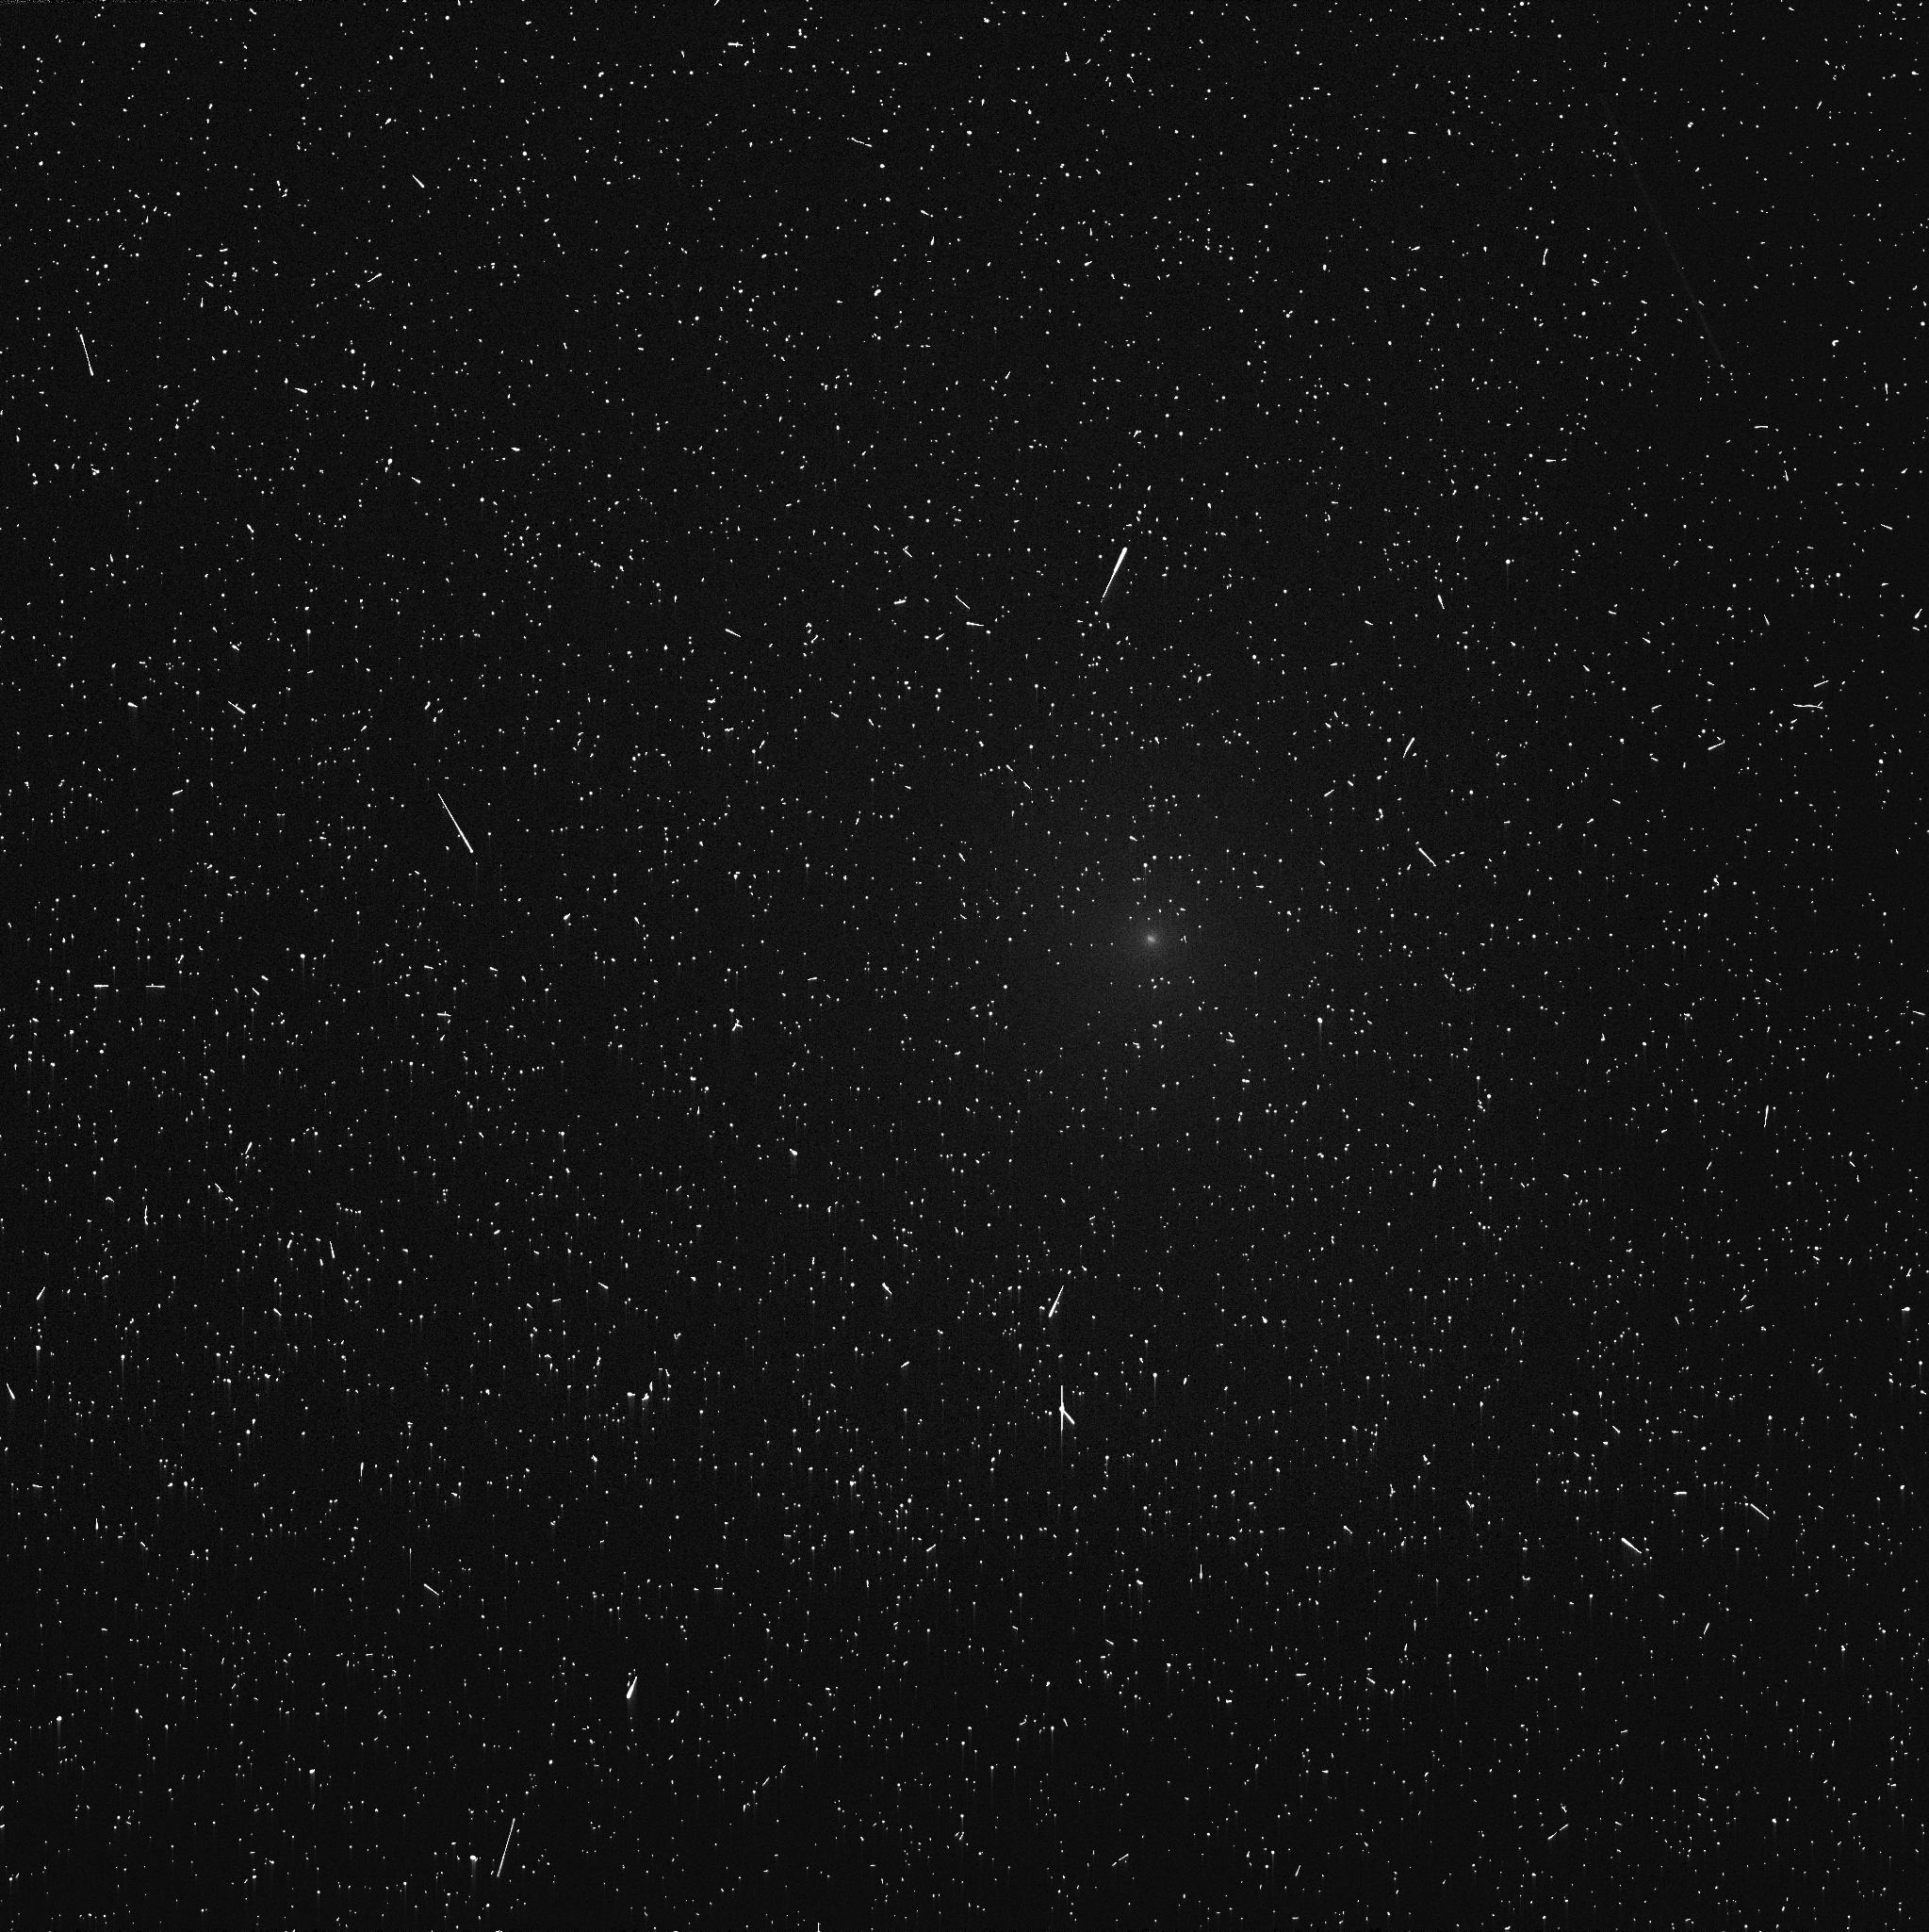
Target: C2013A1. Instrument: WFC3/UVIS. Filter: FQ387N. Exposure: 8 min. Observation ID: icpg15gaq

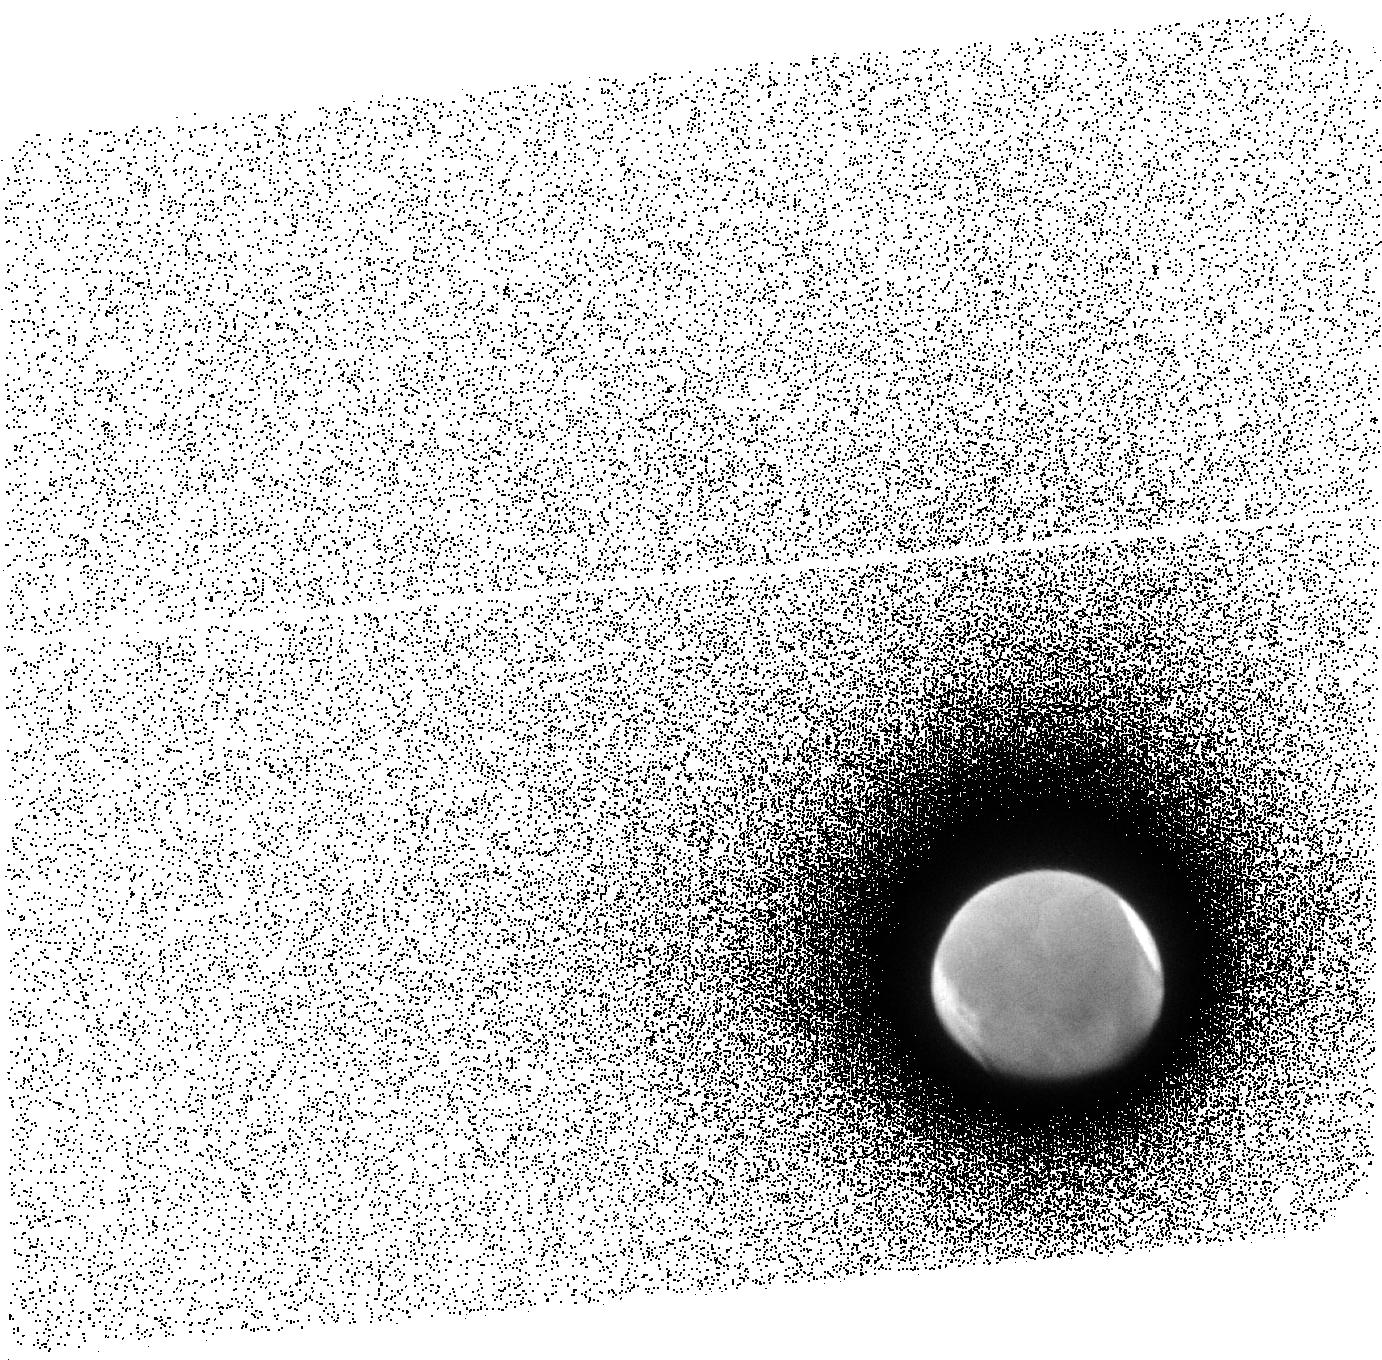
Target: MARS-ACS-SBC. Instrument: ACS/SBC. Filter: F140LP. Exposure: 13 min. Observation ID: jcpg16010

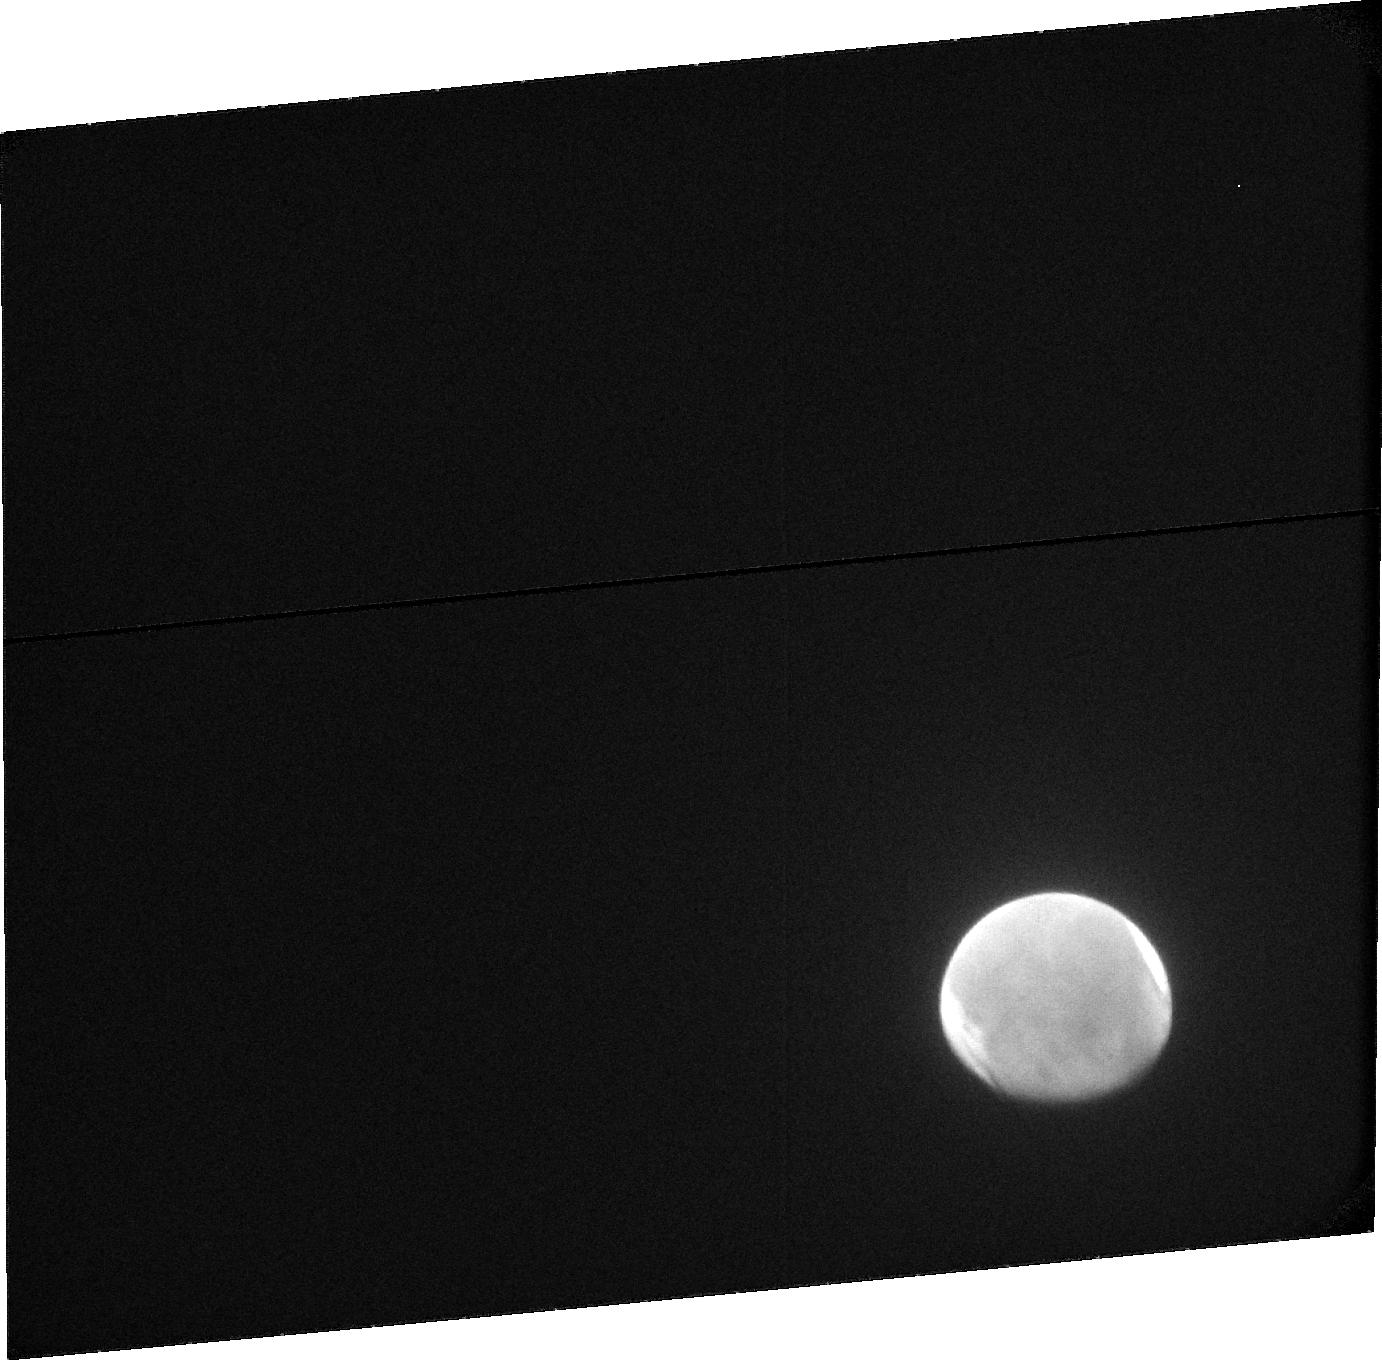
Target: MARS-ACS-SBC. Instrument: ACS/SBC. Filter: F115LP. Exposure: 18 min. Observation ID: jcpg16020

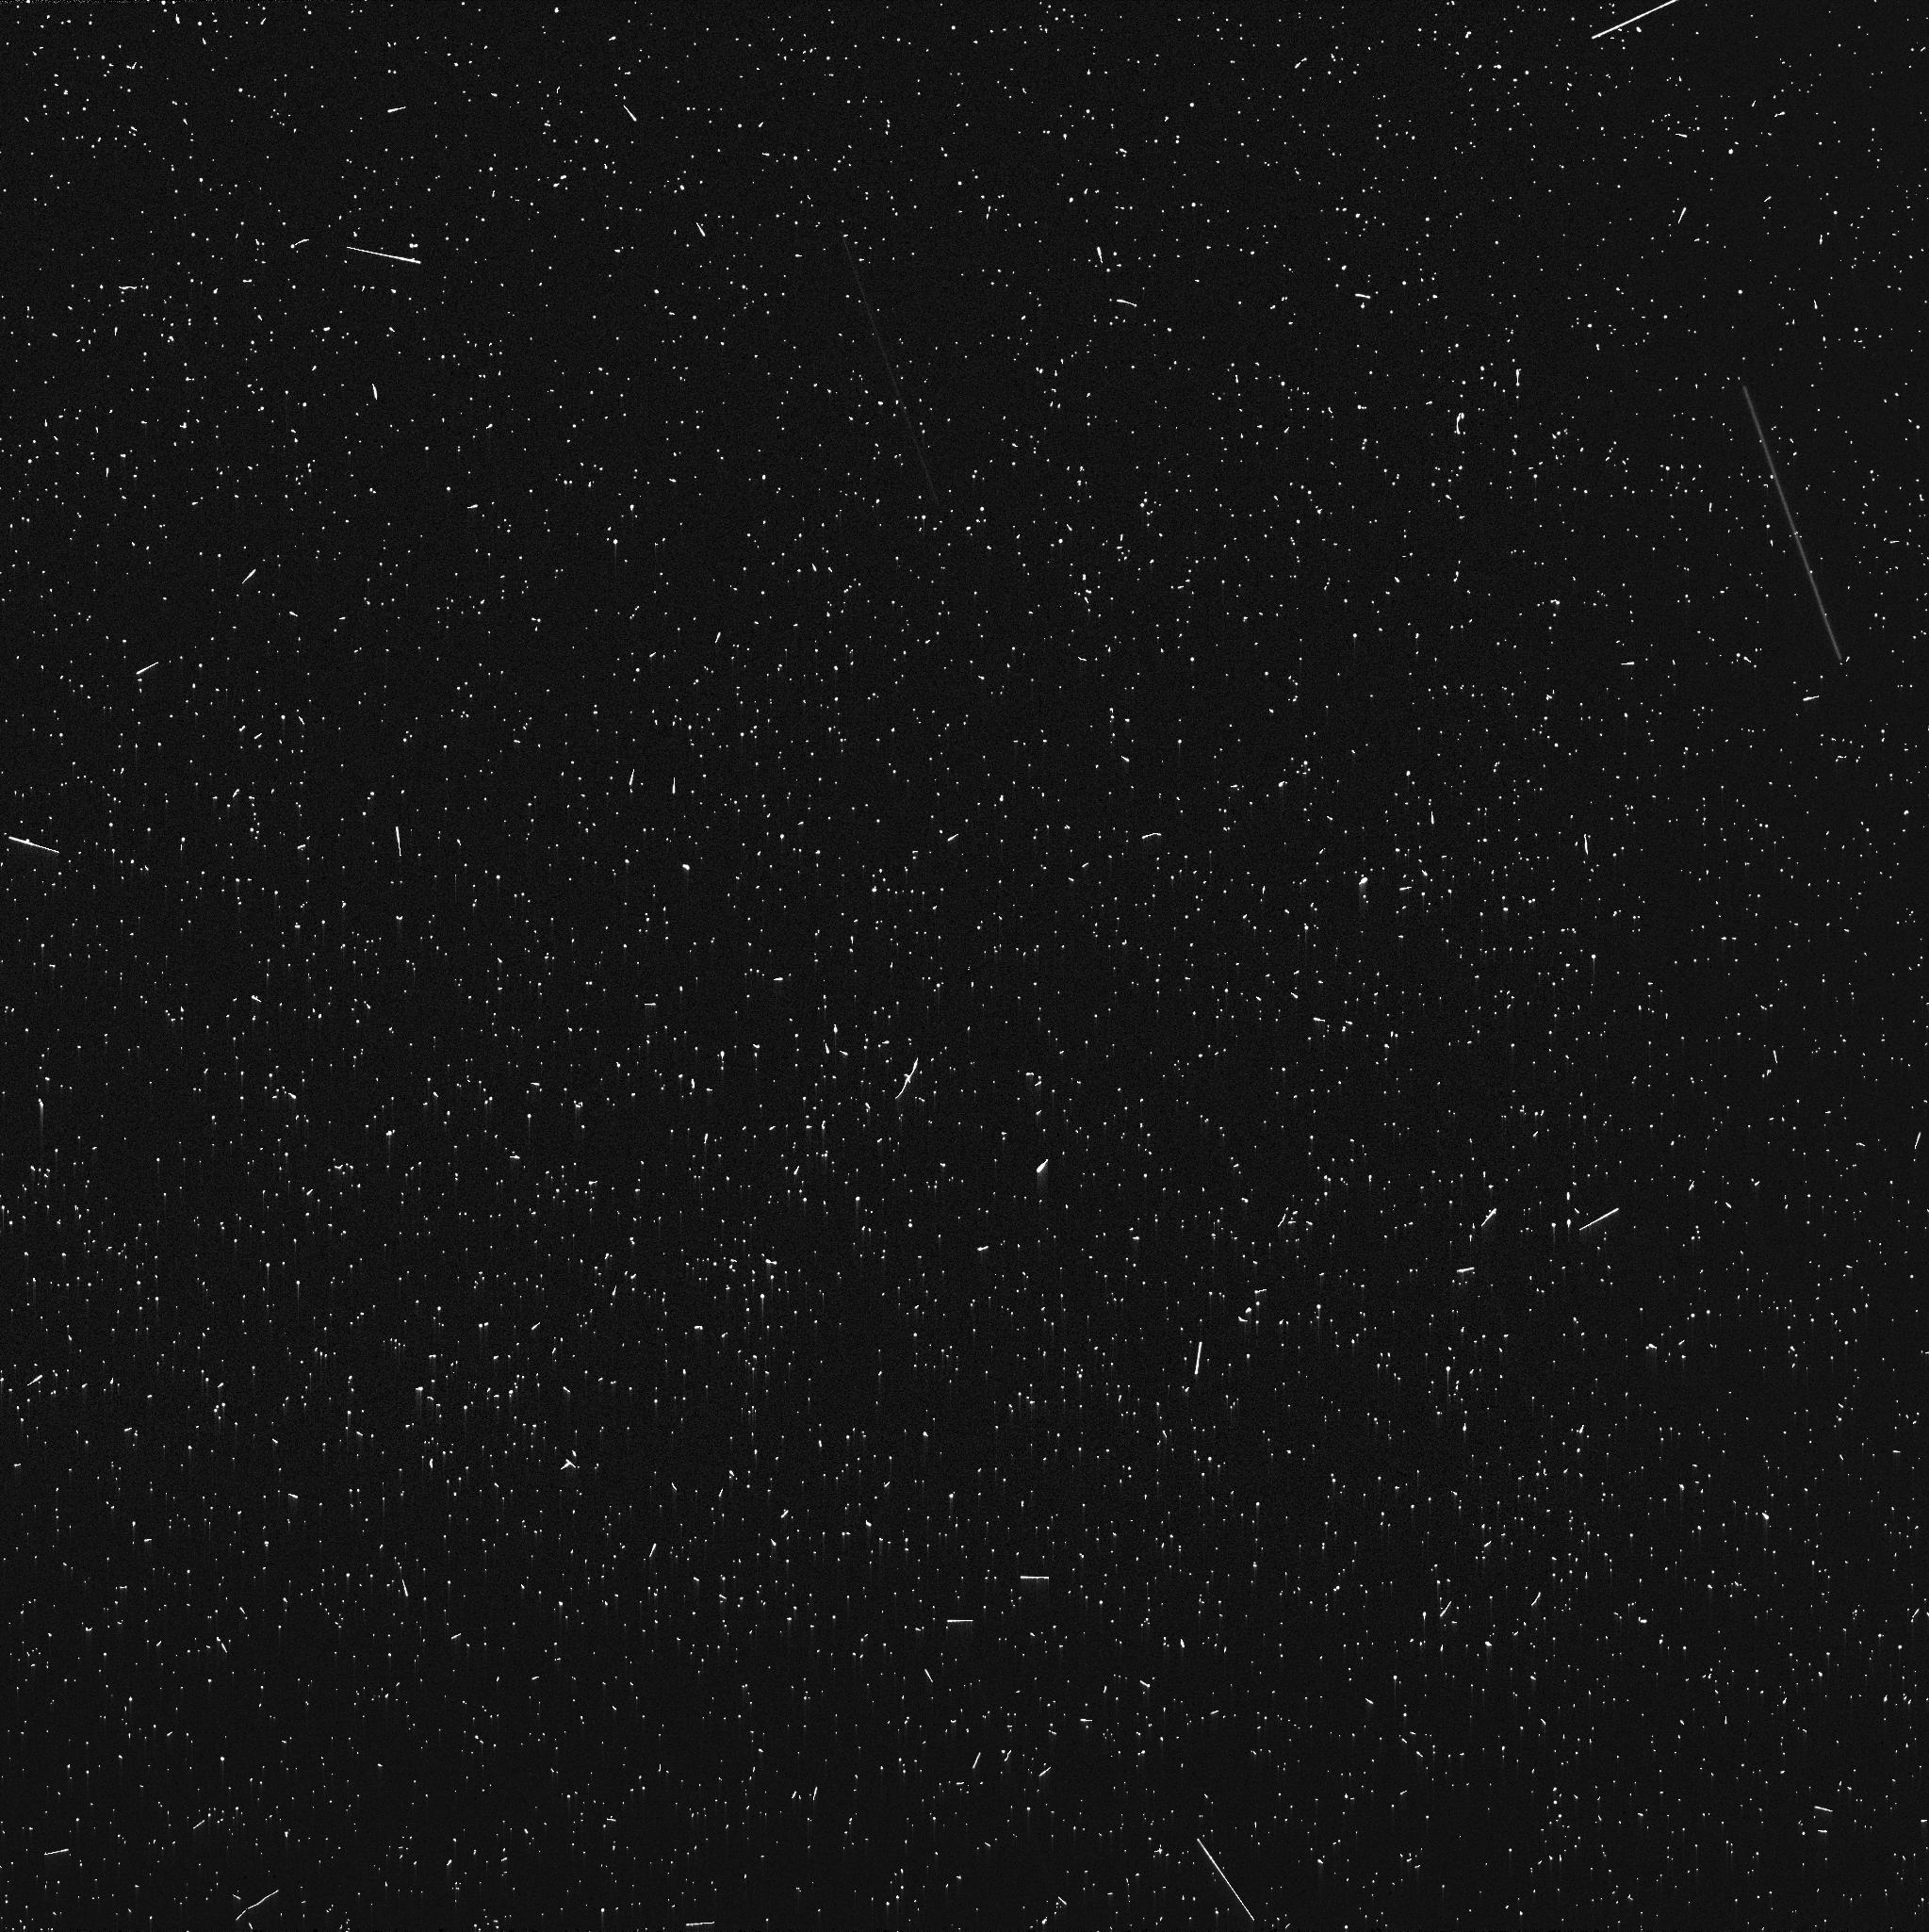
Target: C2013A1. Instrument: WFC3/UVIS. Filter: FQ387N. Exposure: 9 min. Observation ID: icpg19muq

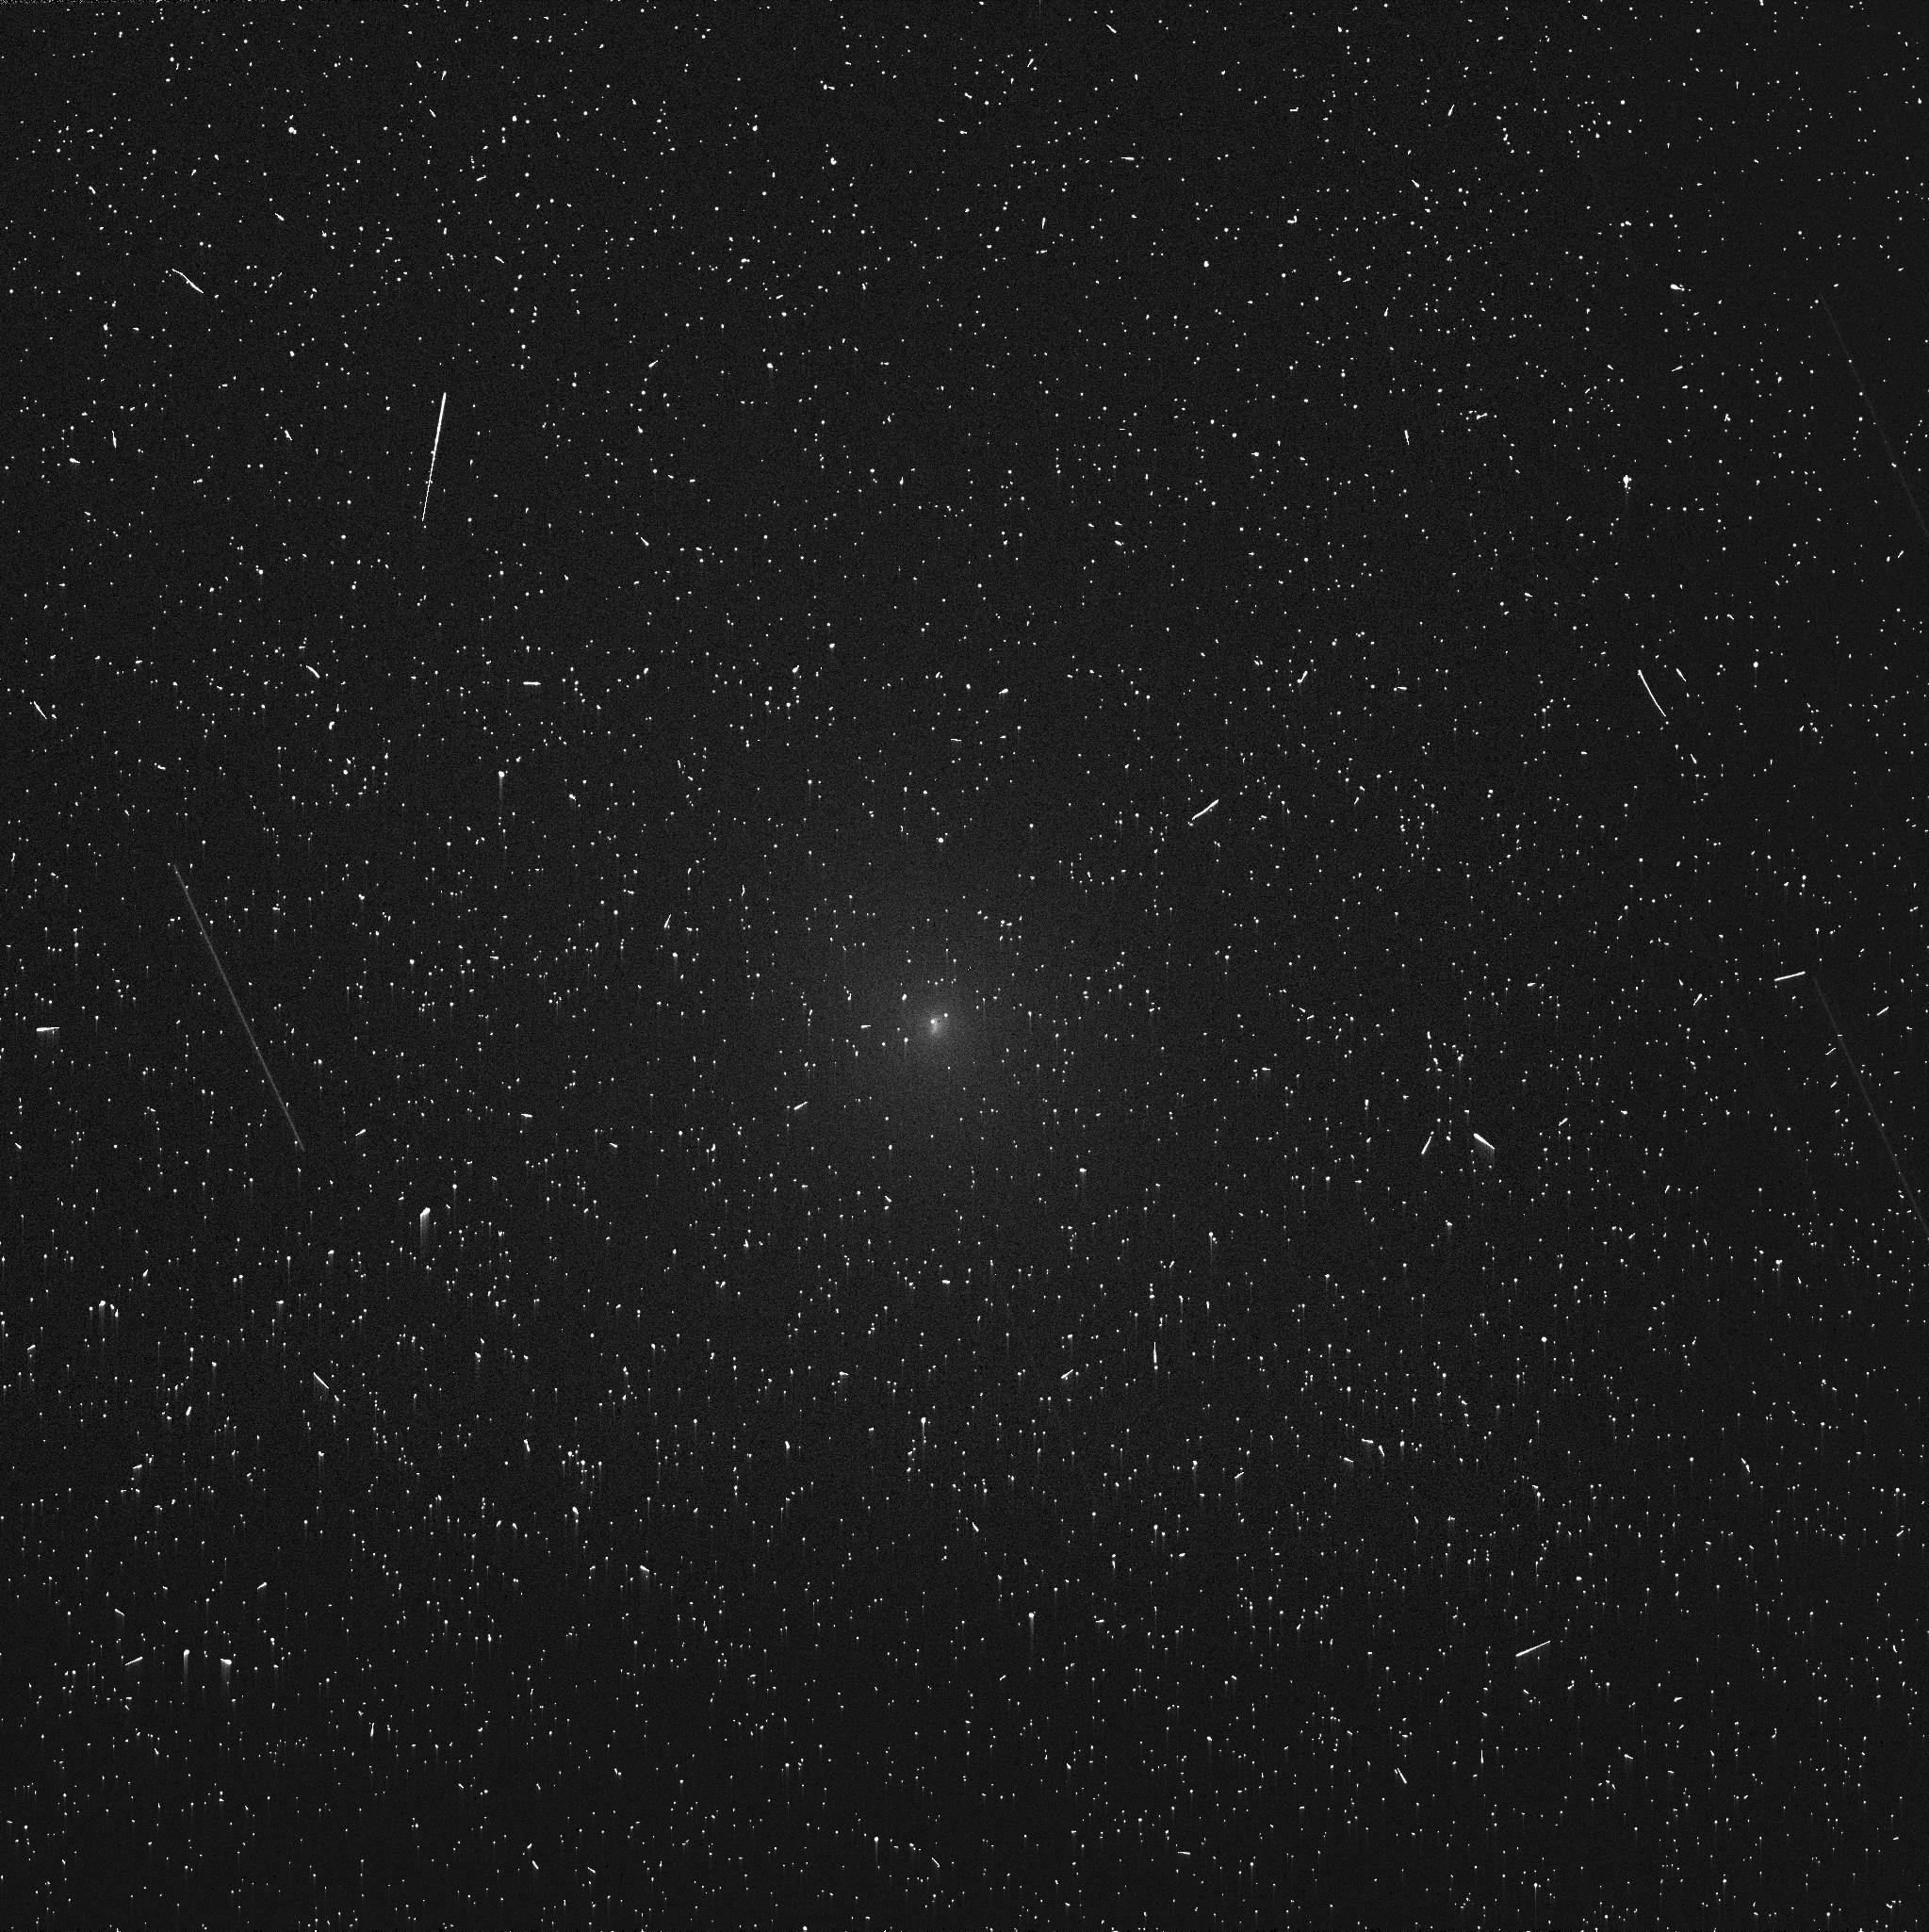
Target: C2013A1. Instrument: WFC3/UVIS. Filter: FQ387N. Exposure: 9 min. Observation ID: icpg17lmq

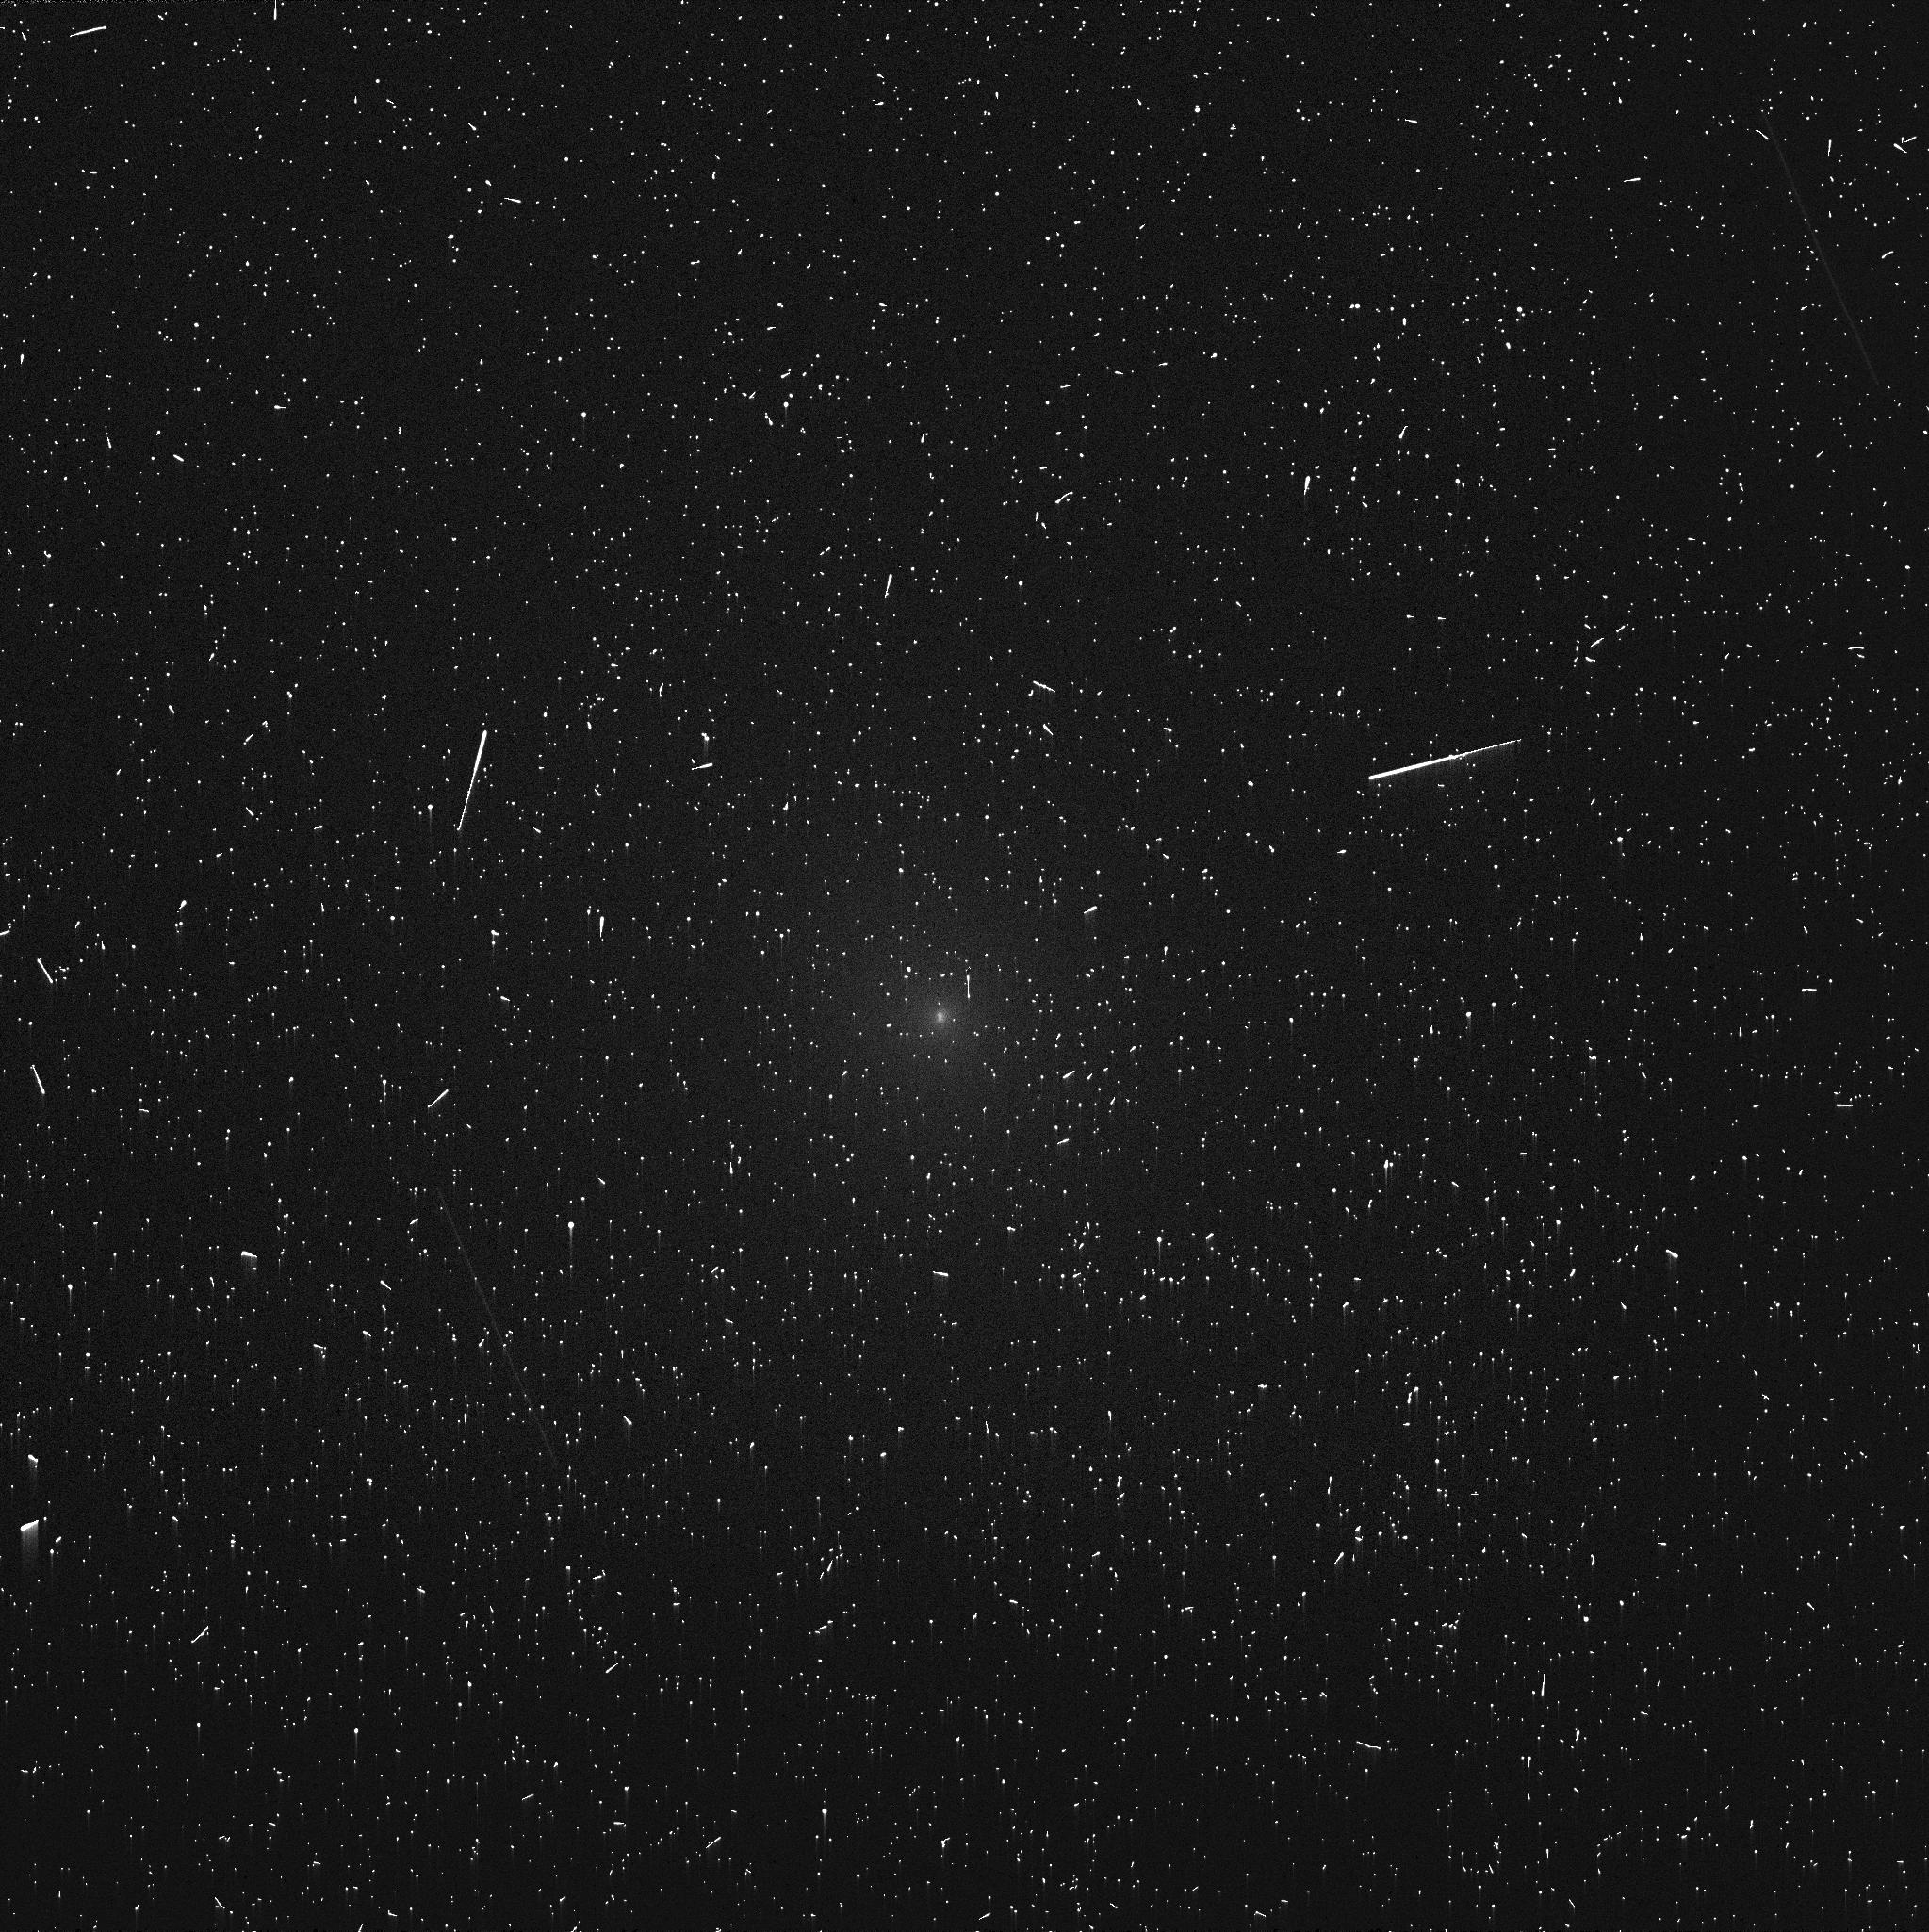
Target: C2013A1. Instrument: WFC3/UVIS. Filter: FQ387N. Exposure: 8 min. Observation ID: icpg12d7q

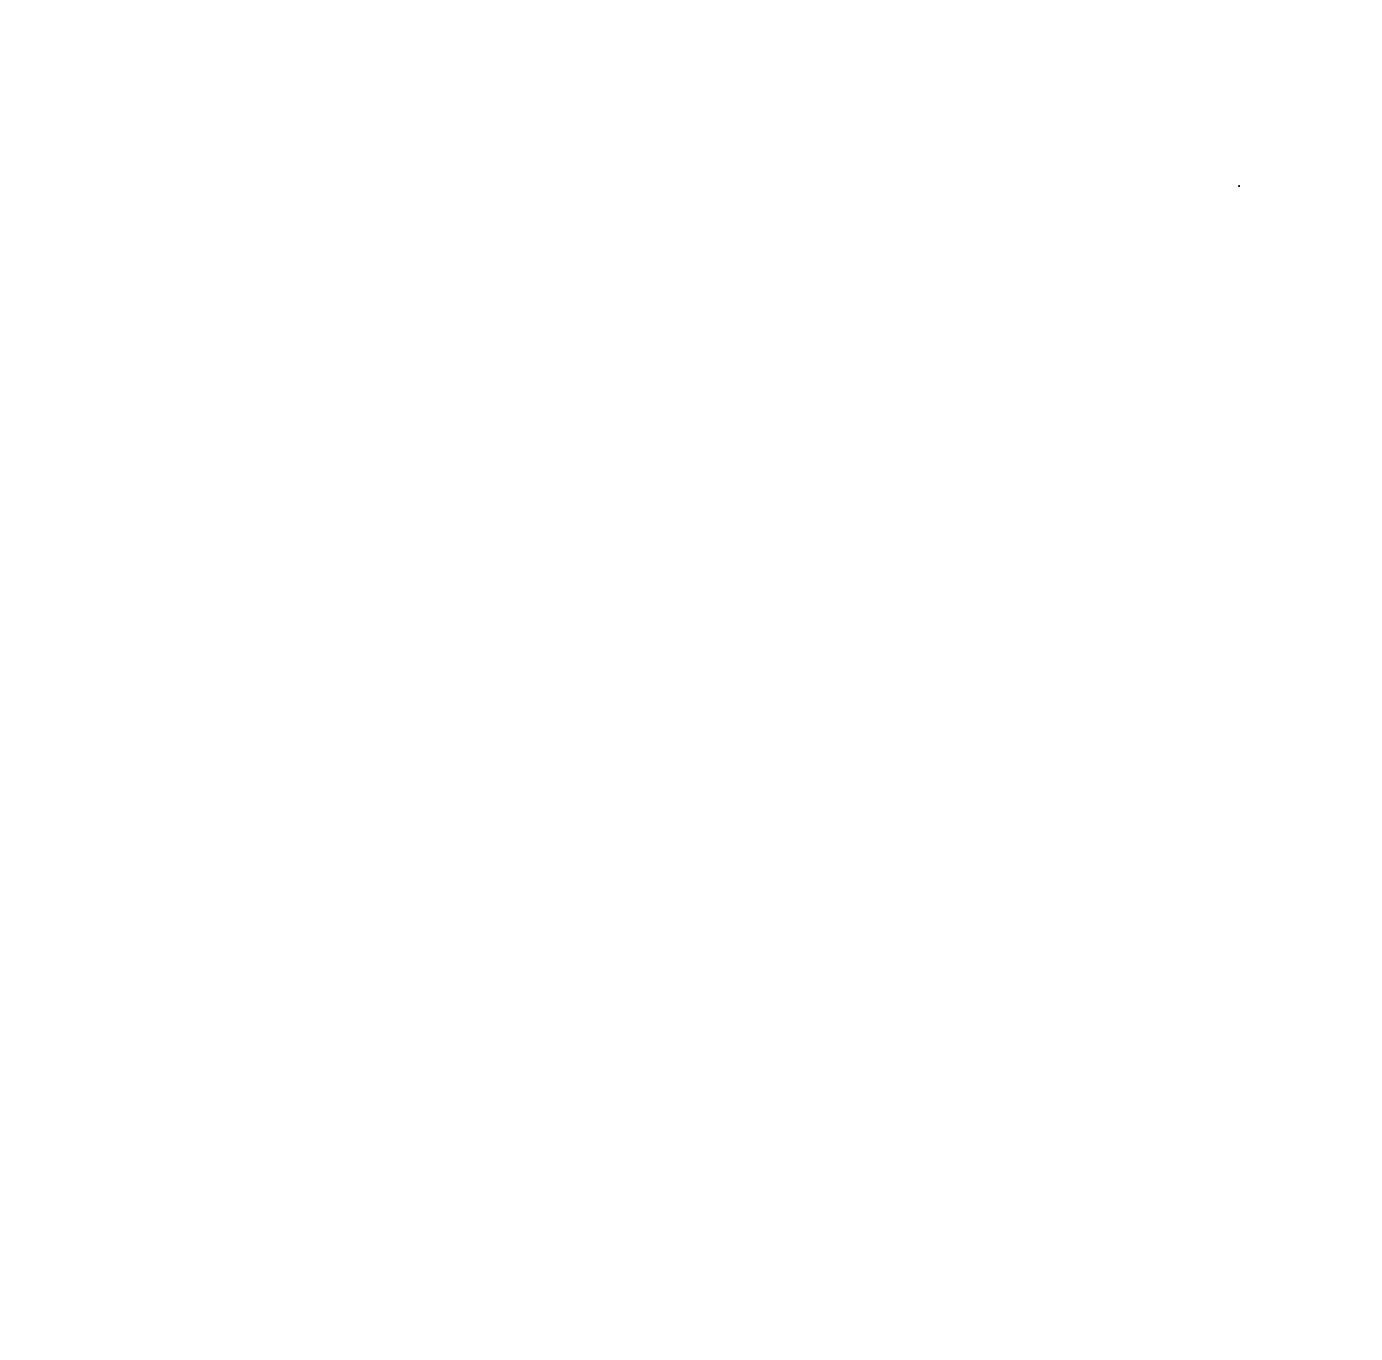
Target: MARS-ACS-SBC. Instrument: ACS/SBC. Filter: F115LP. Exposure: 18 min. Observation ID: jcpg18020

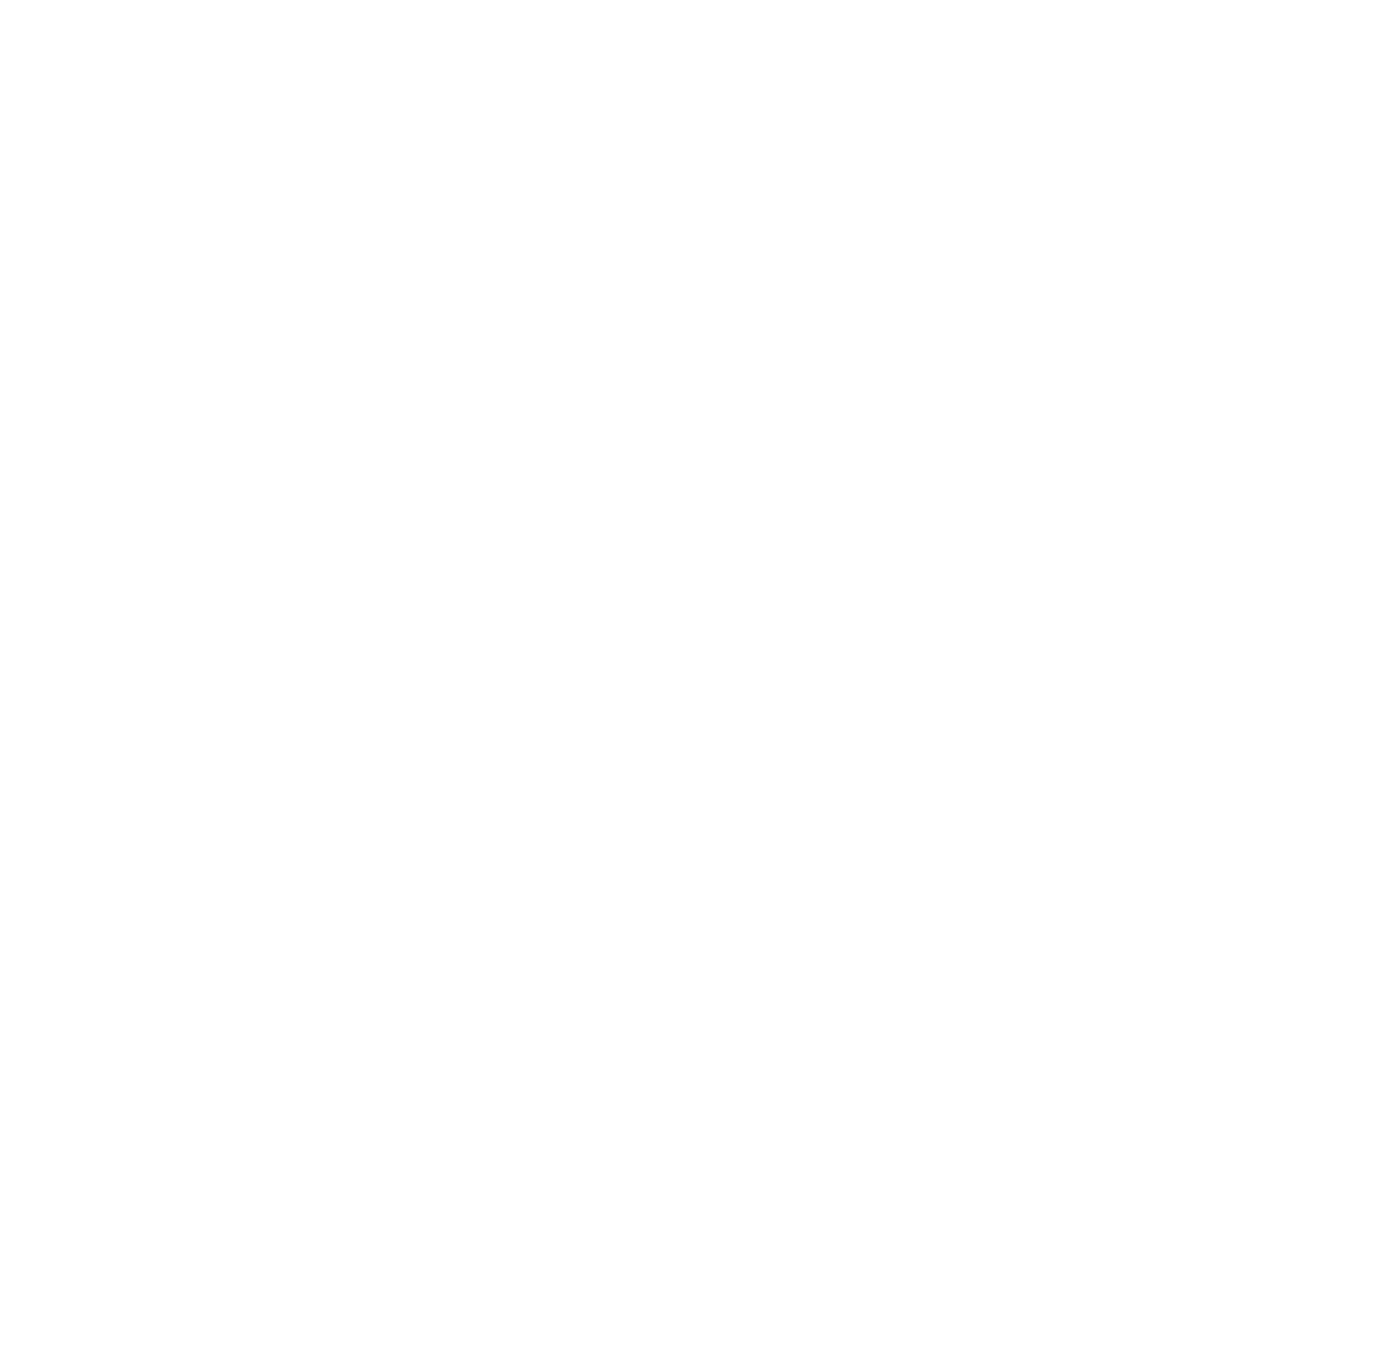
Target: MARS-ACS-SBC. Instrument: ACS/SBC. Filter: F140LP. Exposure: 13 min. Observation ID: jcpg18010

Chandra and Hubble observations of Comet Siding Springs Encounter with Mars (PI: Lisse, Carey Michael)

Comet Siding Spring's extremely close approach to Mars (within 138, 000 km, or 1/3 the Earth-Moon distance) on 19 Oct 2014 offers us the first opportunity in the Chandra era to study the interaction between the solar wind, a comets extended atmosphere, and a planets exosphere. Chandra and Hubble will also be able to support the observations of the comet by the NASA and ESA Mars spacecraft as they study the comet during its close flyby. X-ray imagery, photometric lightcurves, and x-ray emission spectra obtained during the encounter will be compared to the Chandra comet database of 12 comets to determine the solar wind flux at Mars, the draping of the solar wind around the planet, and the input of comet gases into the Martian exosphere.